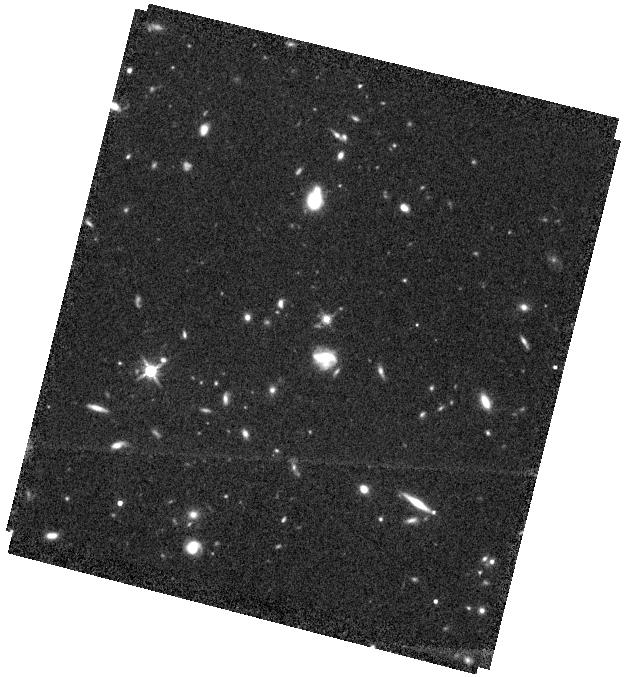
Target: RM634
Instrument: WFC3/IR
Filter: F140W
Exposure: 37 min
Observation ID: hst_15849_22_wfc3_ir_f140w_ie2k22

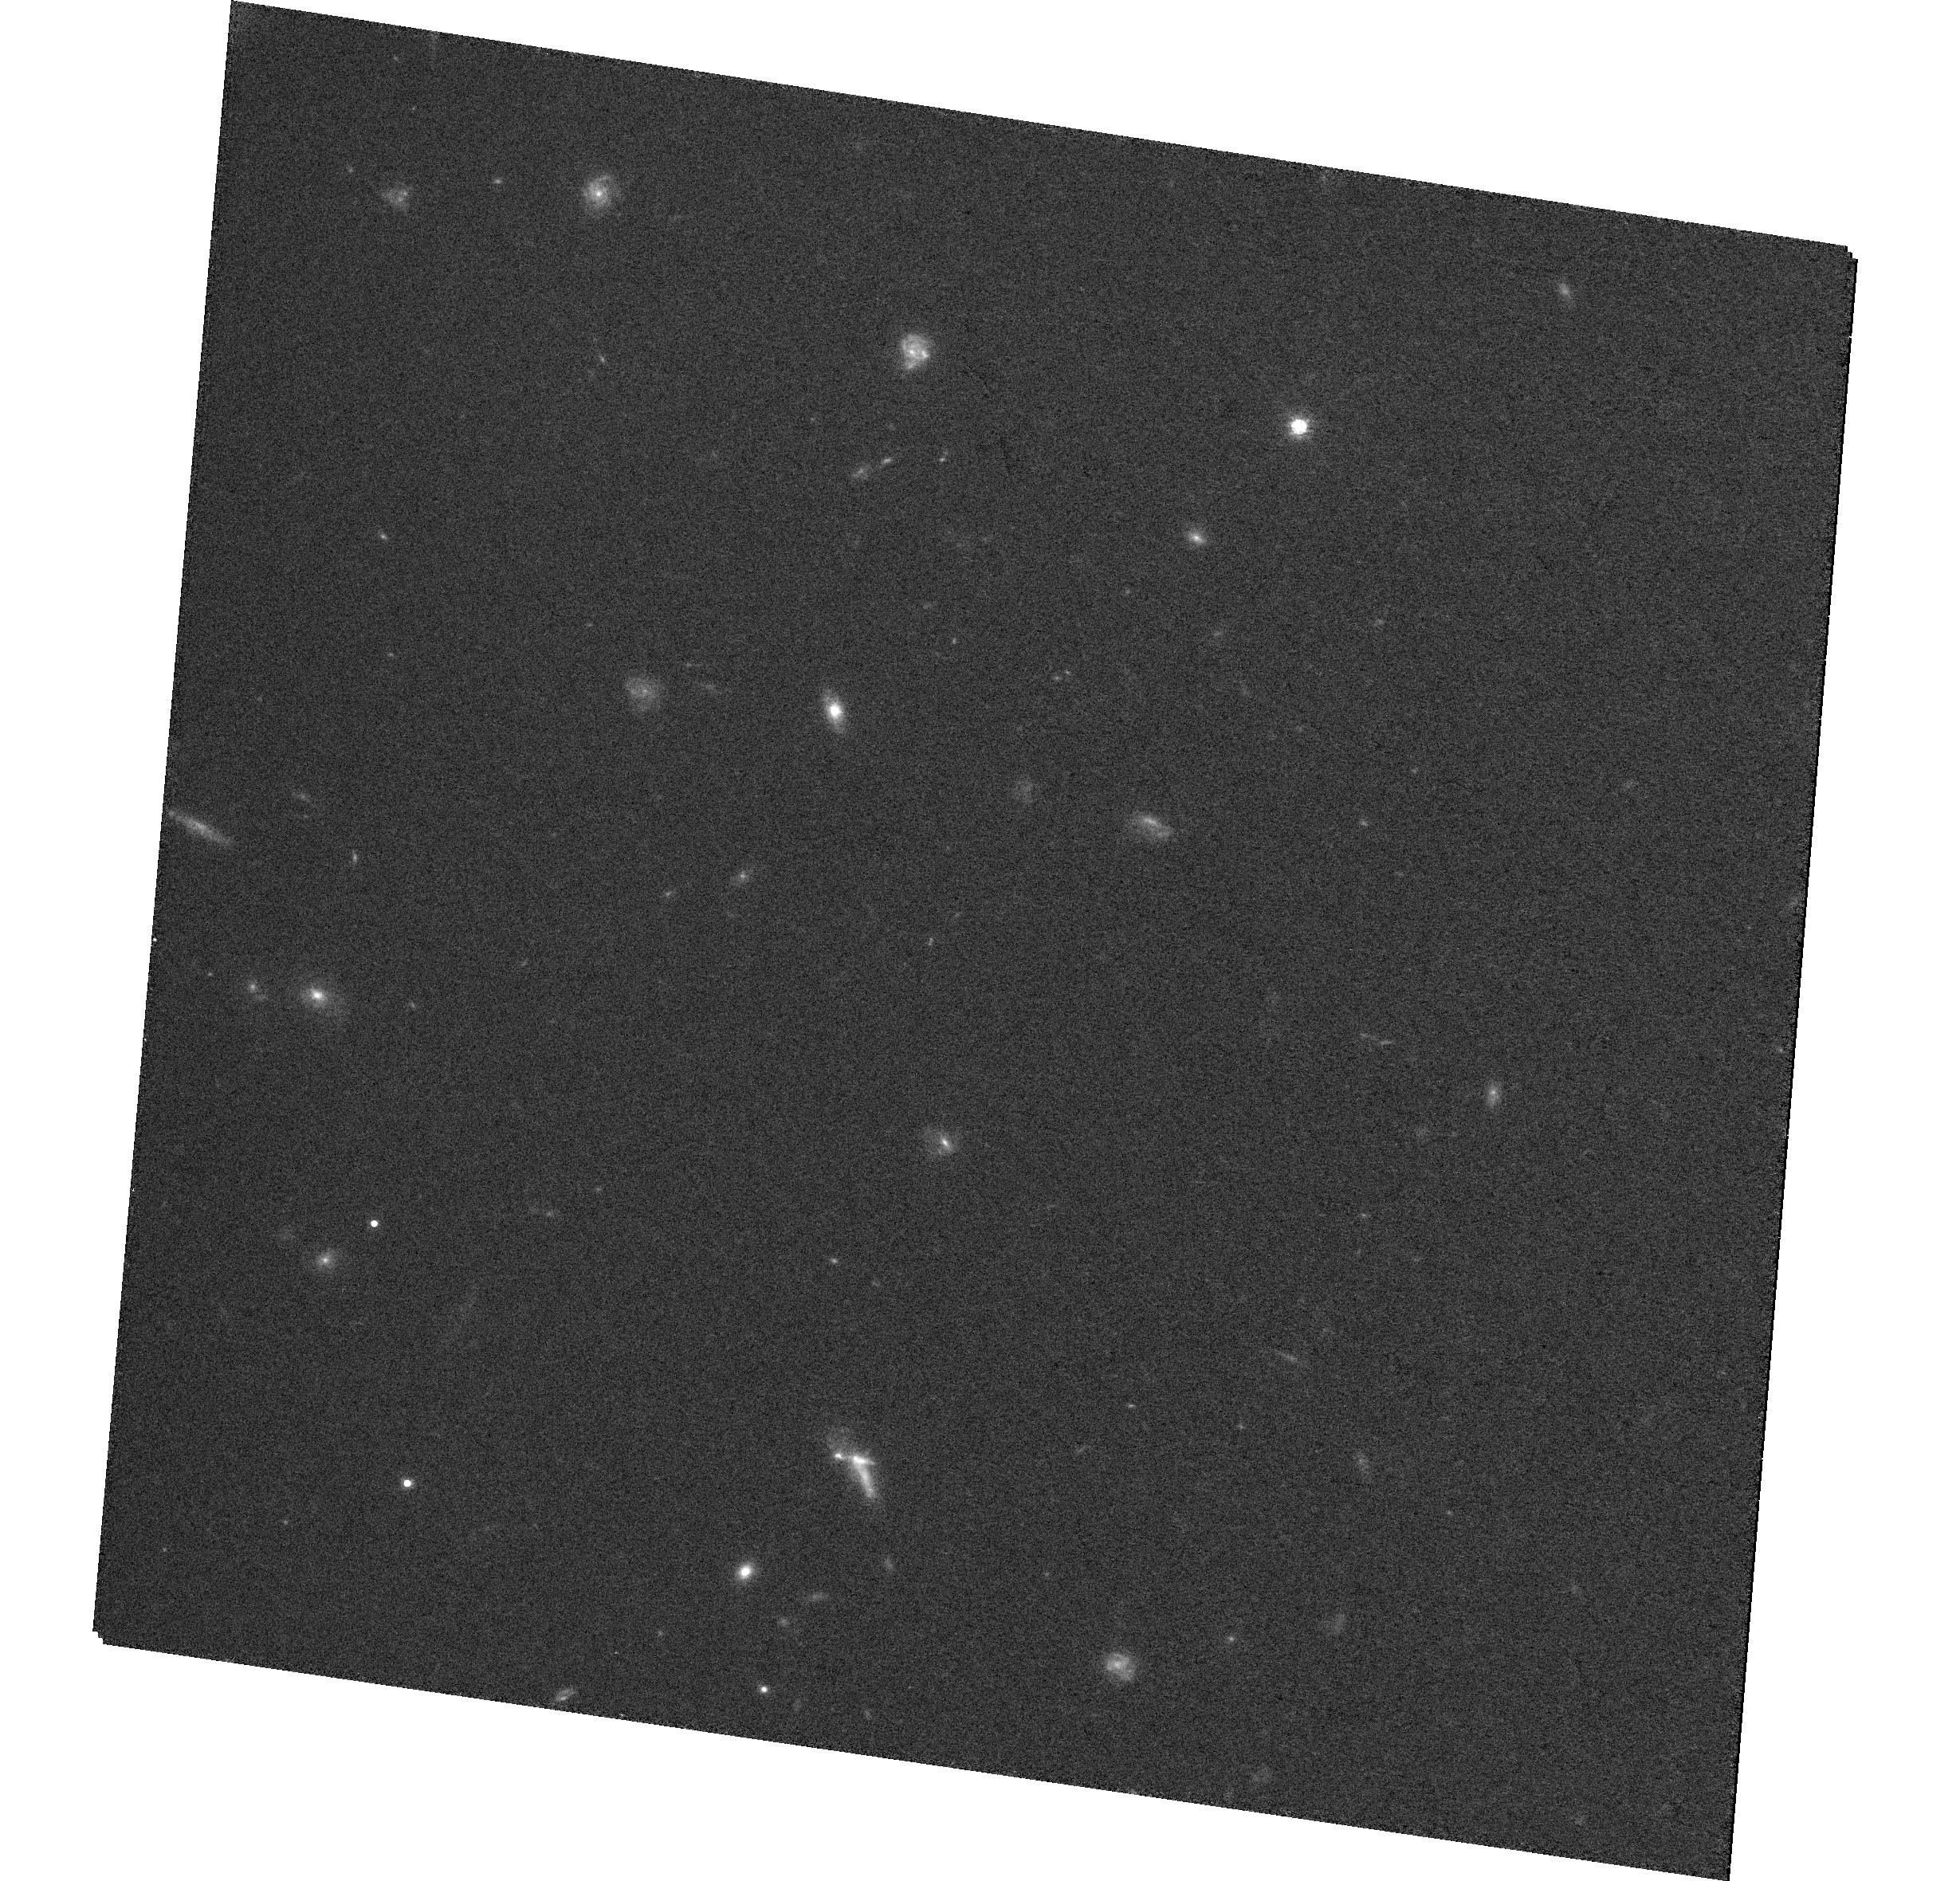
Target: RM589
Instrument: WFC3/UVIS
Filter: F814W
Exposure: 35 min
Observation ID: hst_15849_28_wfc3_uvis_f814w_ie2k28

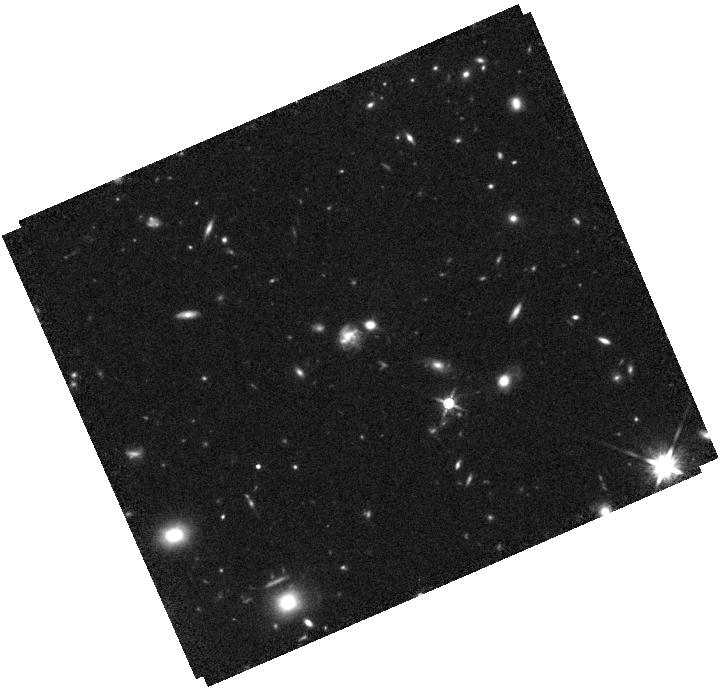
Target: RM551
Instrument: WFC3/IR
Filter: F140W
Exposure: 37 min
Observation ID: hst_15849_25_wfc3_ir_f140w_ie2k25

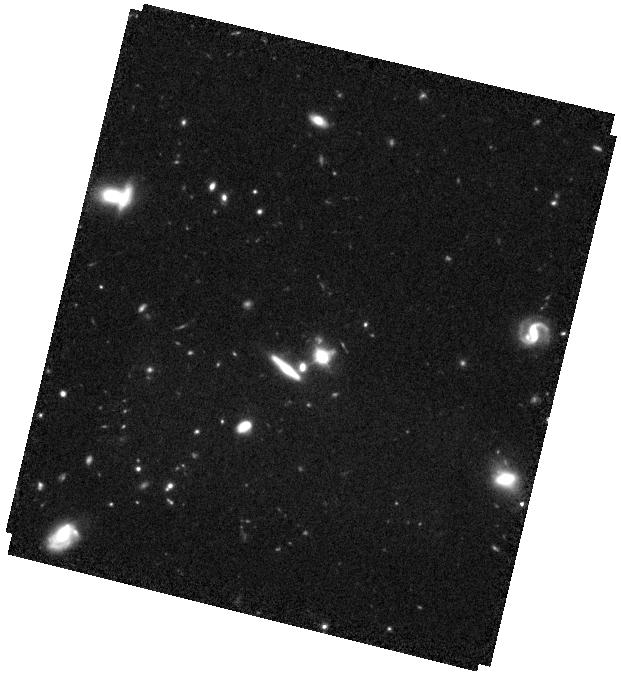
Target: RM267
Instrument: WFC3/IR
Filter: F110W
Exposure: 37 min
Observation ID: hst_15849_19_wfc3_ir_f110w_ie2k19

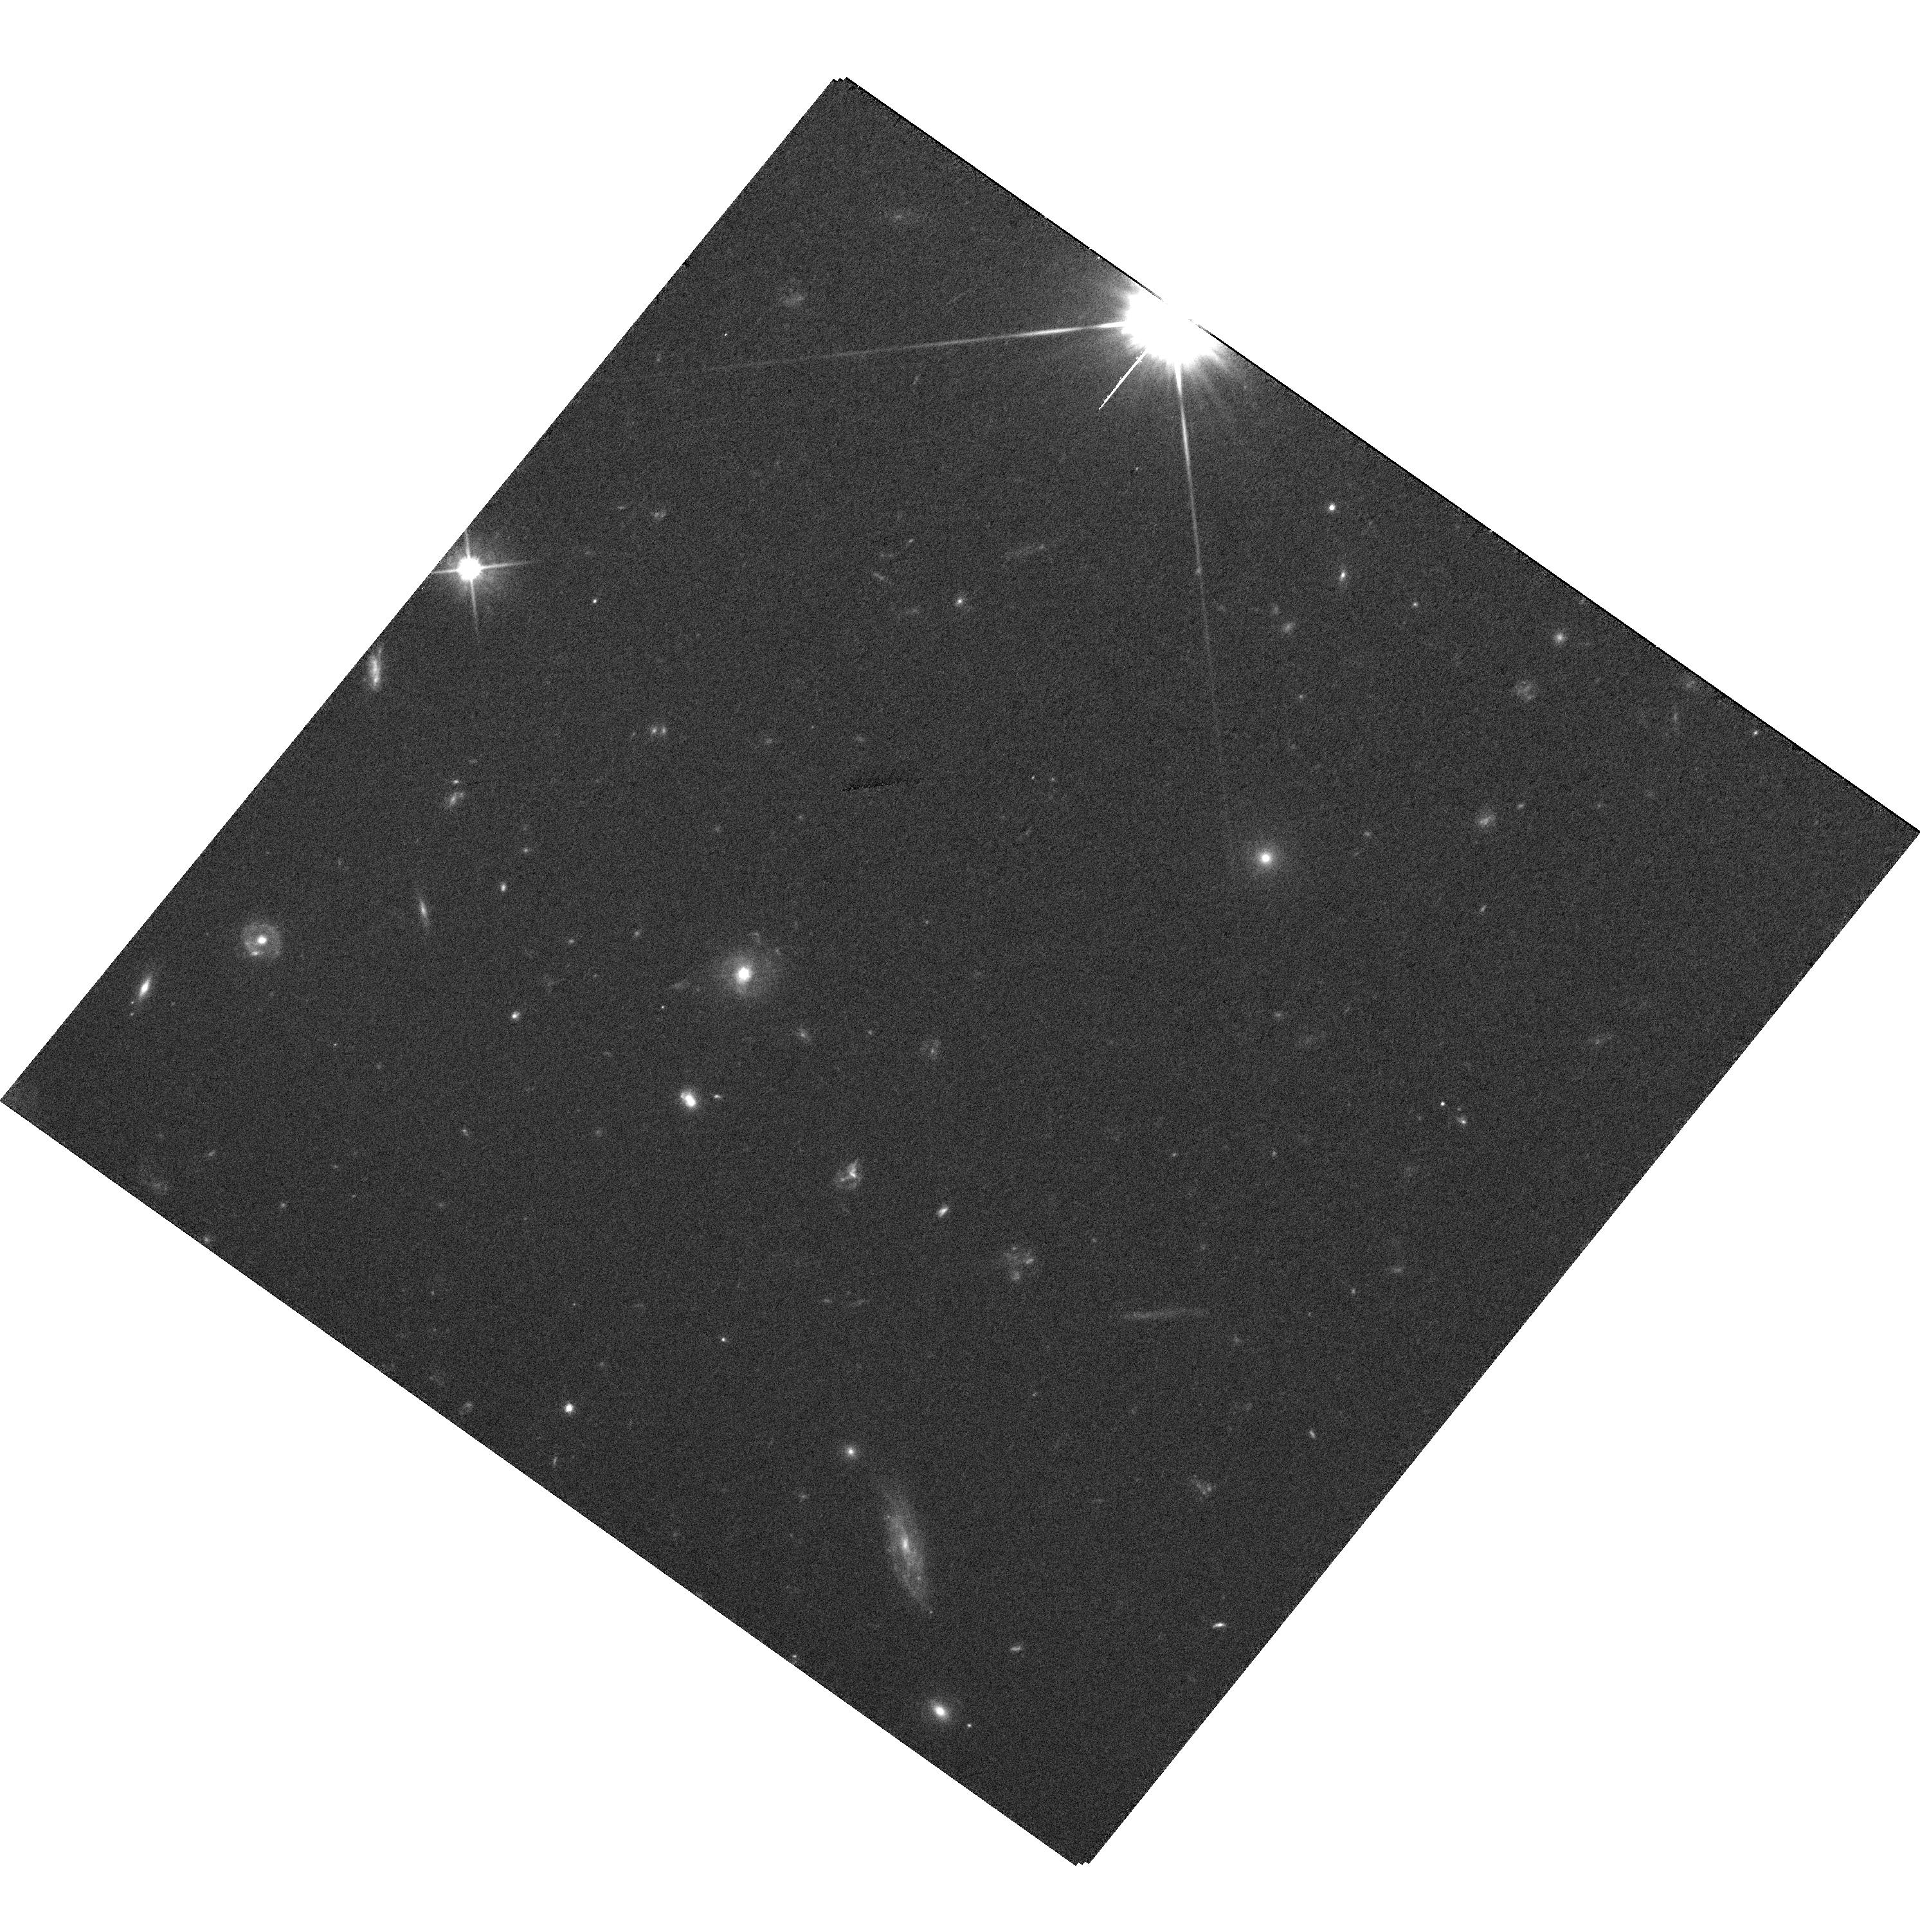
Target: RM371
Instrument: WFC3/UVIS
Filter: F606W
Exposure: 35 min
Observation ID: hst_15849_13_wfc3_uvis_f606w_ie2k13

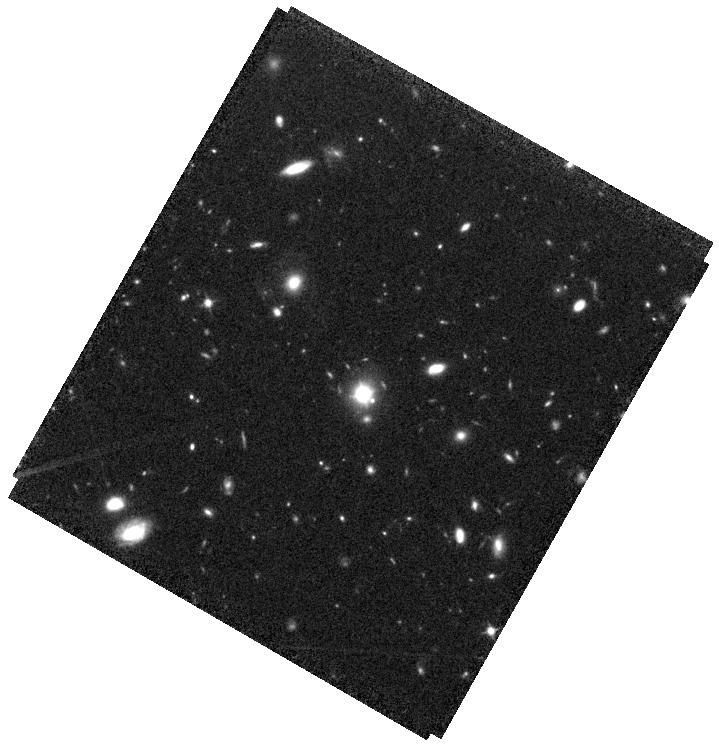
Target: RM305
Instrument: WFC3/IR
Filter: F110W
Exposure: 37 min
Observation ID: hst_15849_16_wfc3_ir_f110w_ie2k16

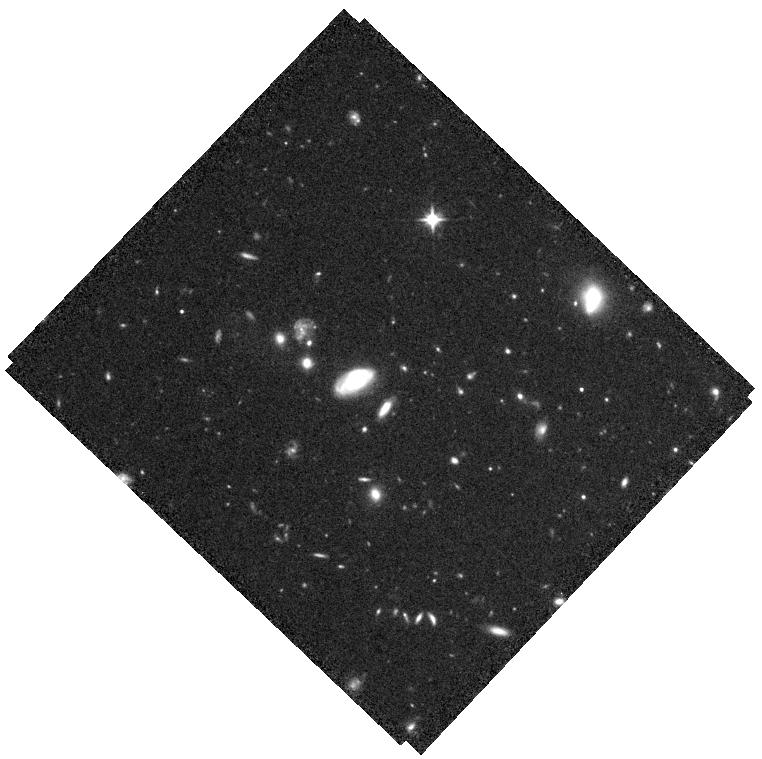
Target: RM191
Instrument: WFC3/IR
Filter: F110W
Exposure: 37 min
Observation ID: hst_15849_10_wfc3_ir_f110w_ie2k10

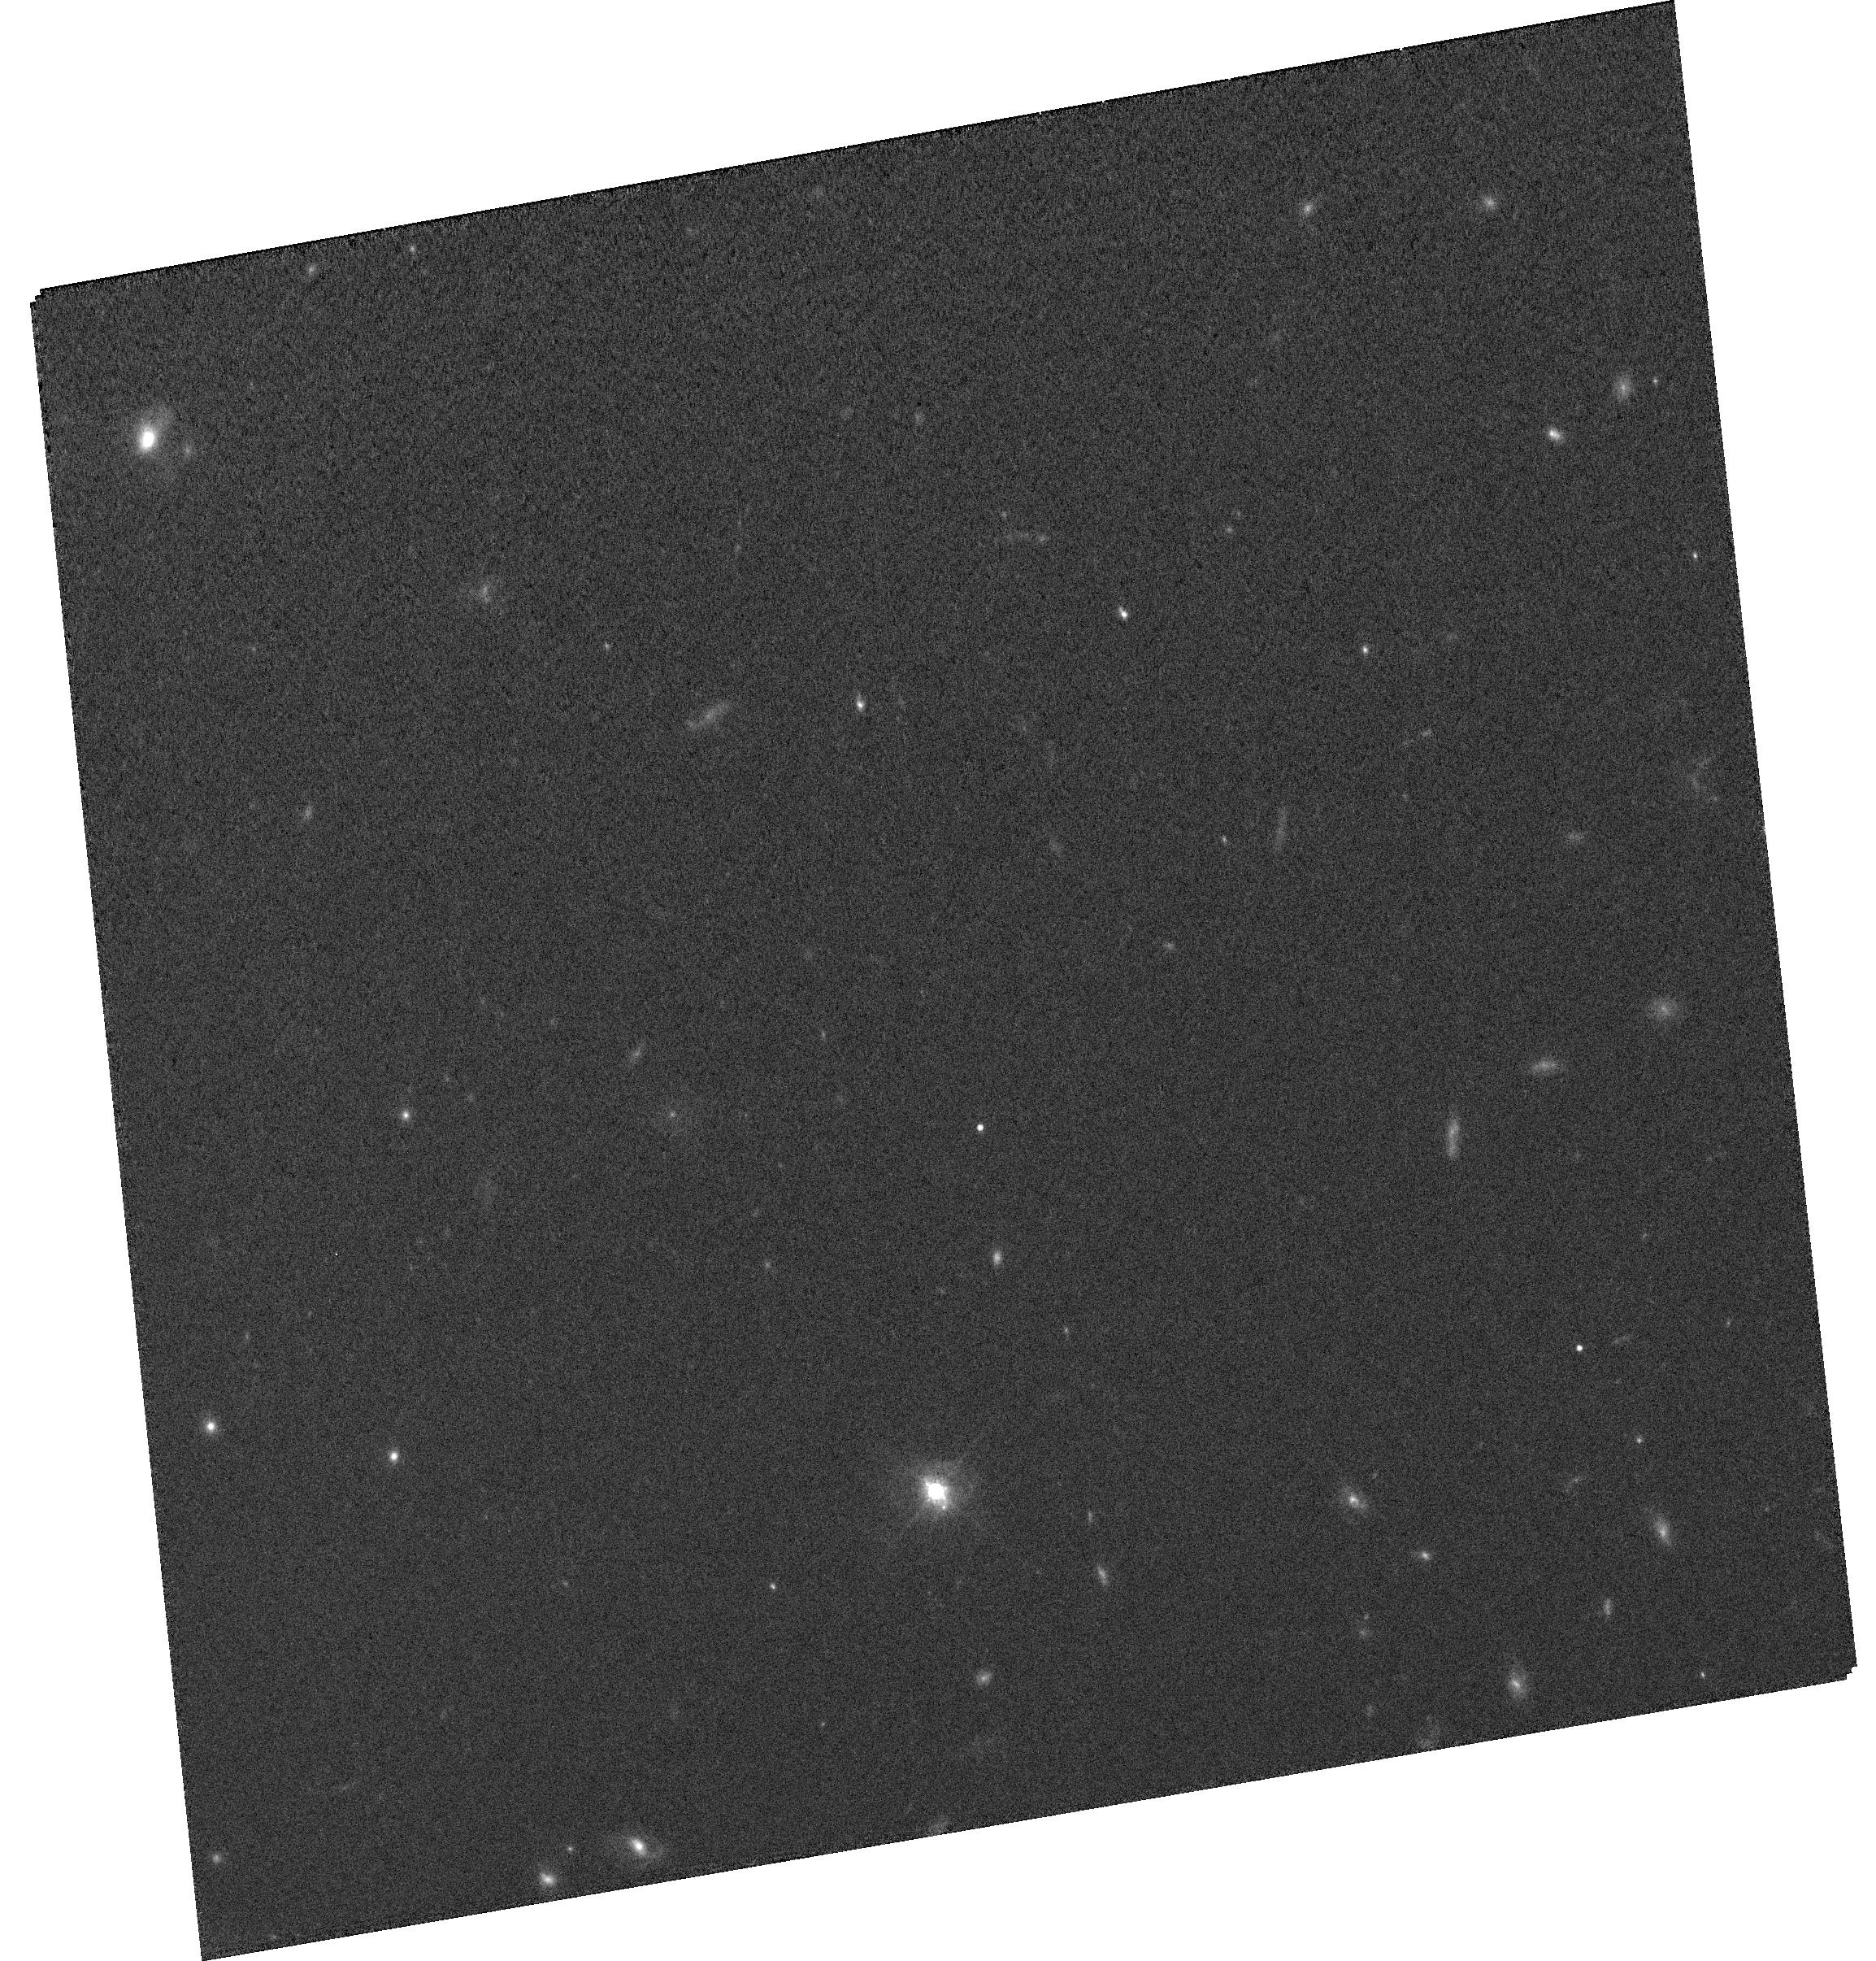
Target: RM316
Instrument: WFC3/UVIS
Filter: F814W
Exposure: 33 min
Observation ID: hst_15849_24_wfc3_uvis_f814w_ie2k24

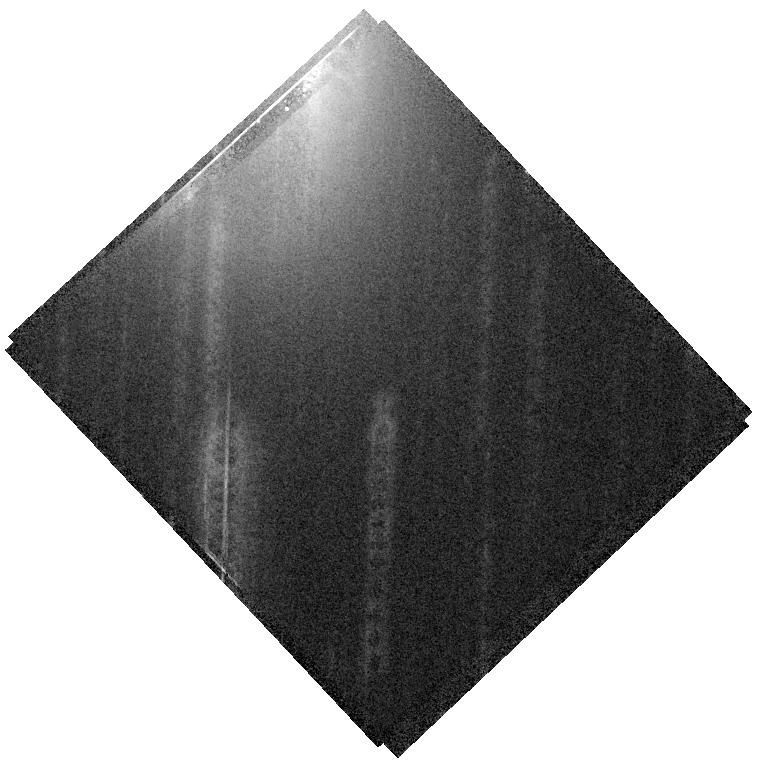
Target: RM776
Instrument: WFC3/IR
Filter: F110W
Exposure: 31 min
Observation ID: hst_15849_01_wfc3_ir_f110w_ie2k01

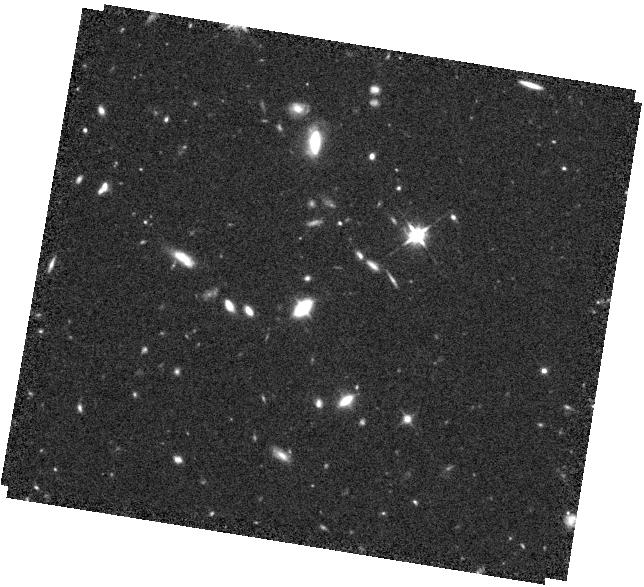
Target: RM177
Instrument: WFC3/IR
Filter: F110W
Exposure: 37 min
Observation ID: hst_15849_15_wfc3_ir_f110w_ie2k15

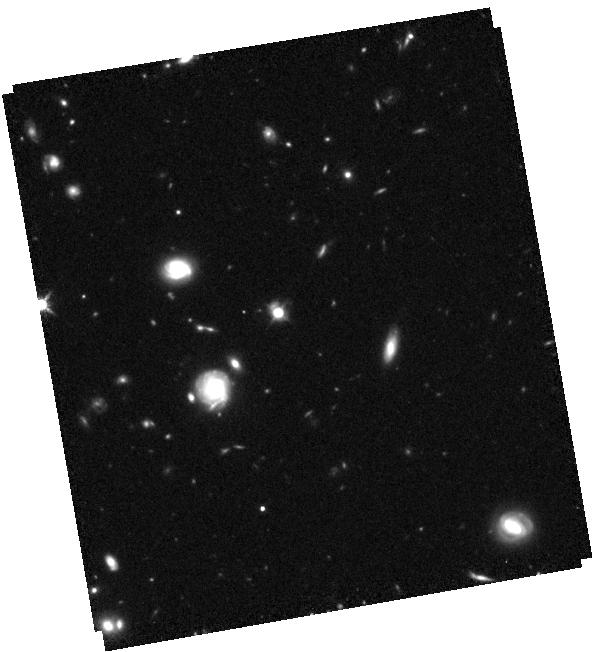
Target: RM300
Instrument: WFC3/IR
Filter: F140W
Exposure: 37 min
Observation ID: hst_15849_21_wfc3_ir_f140w_ie2k21

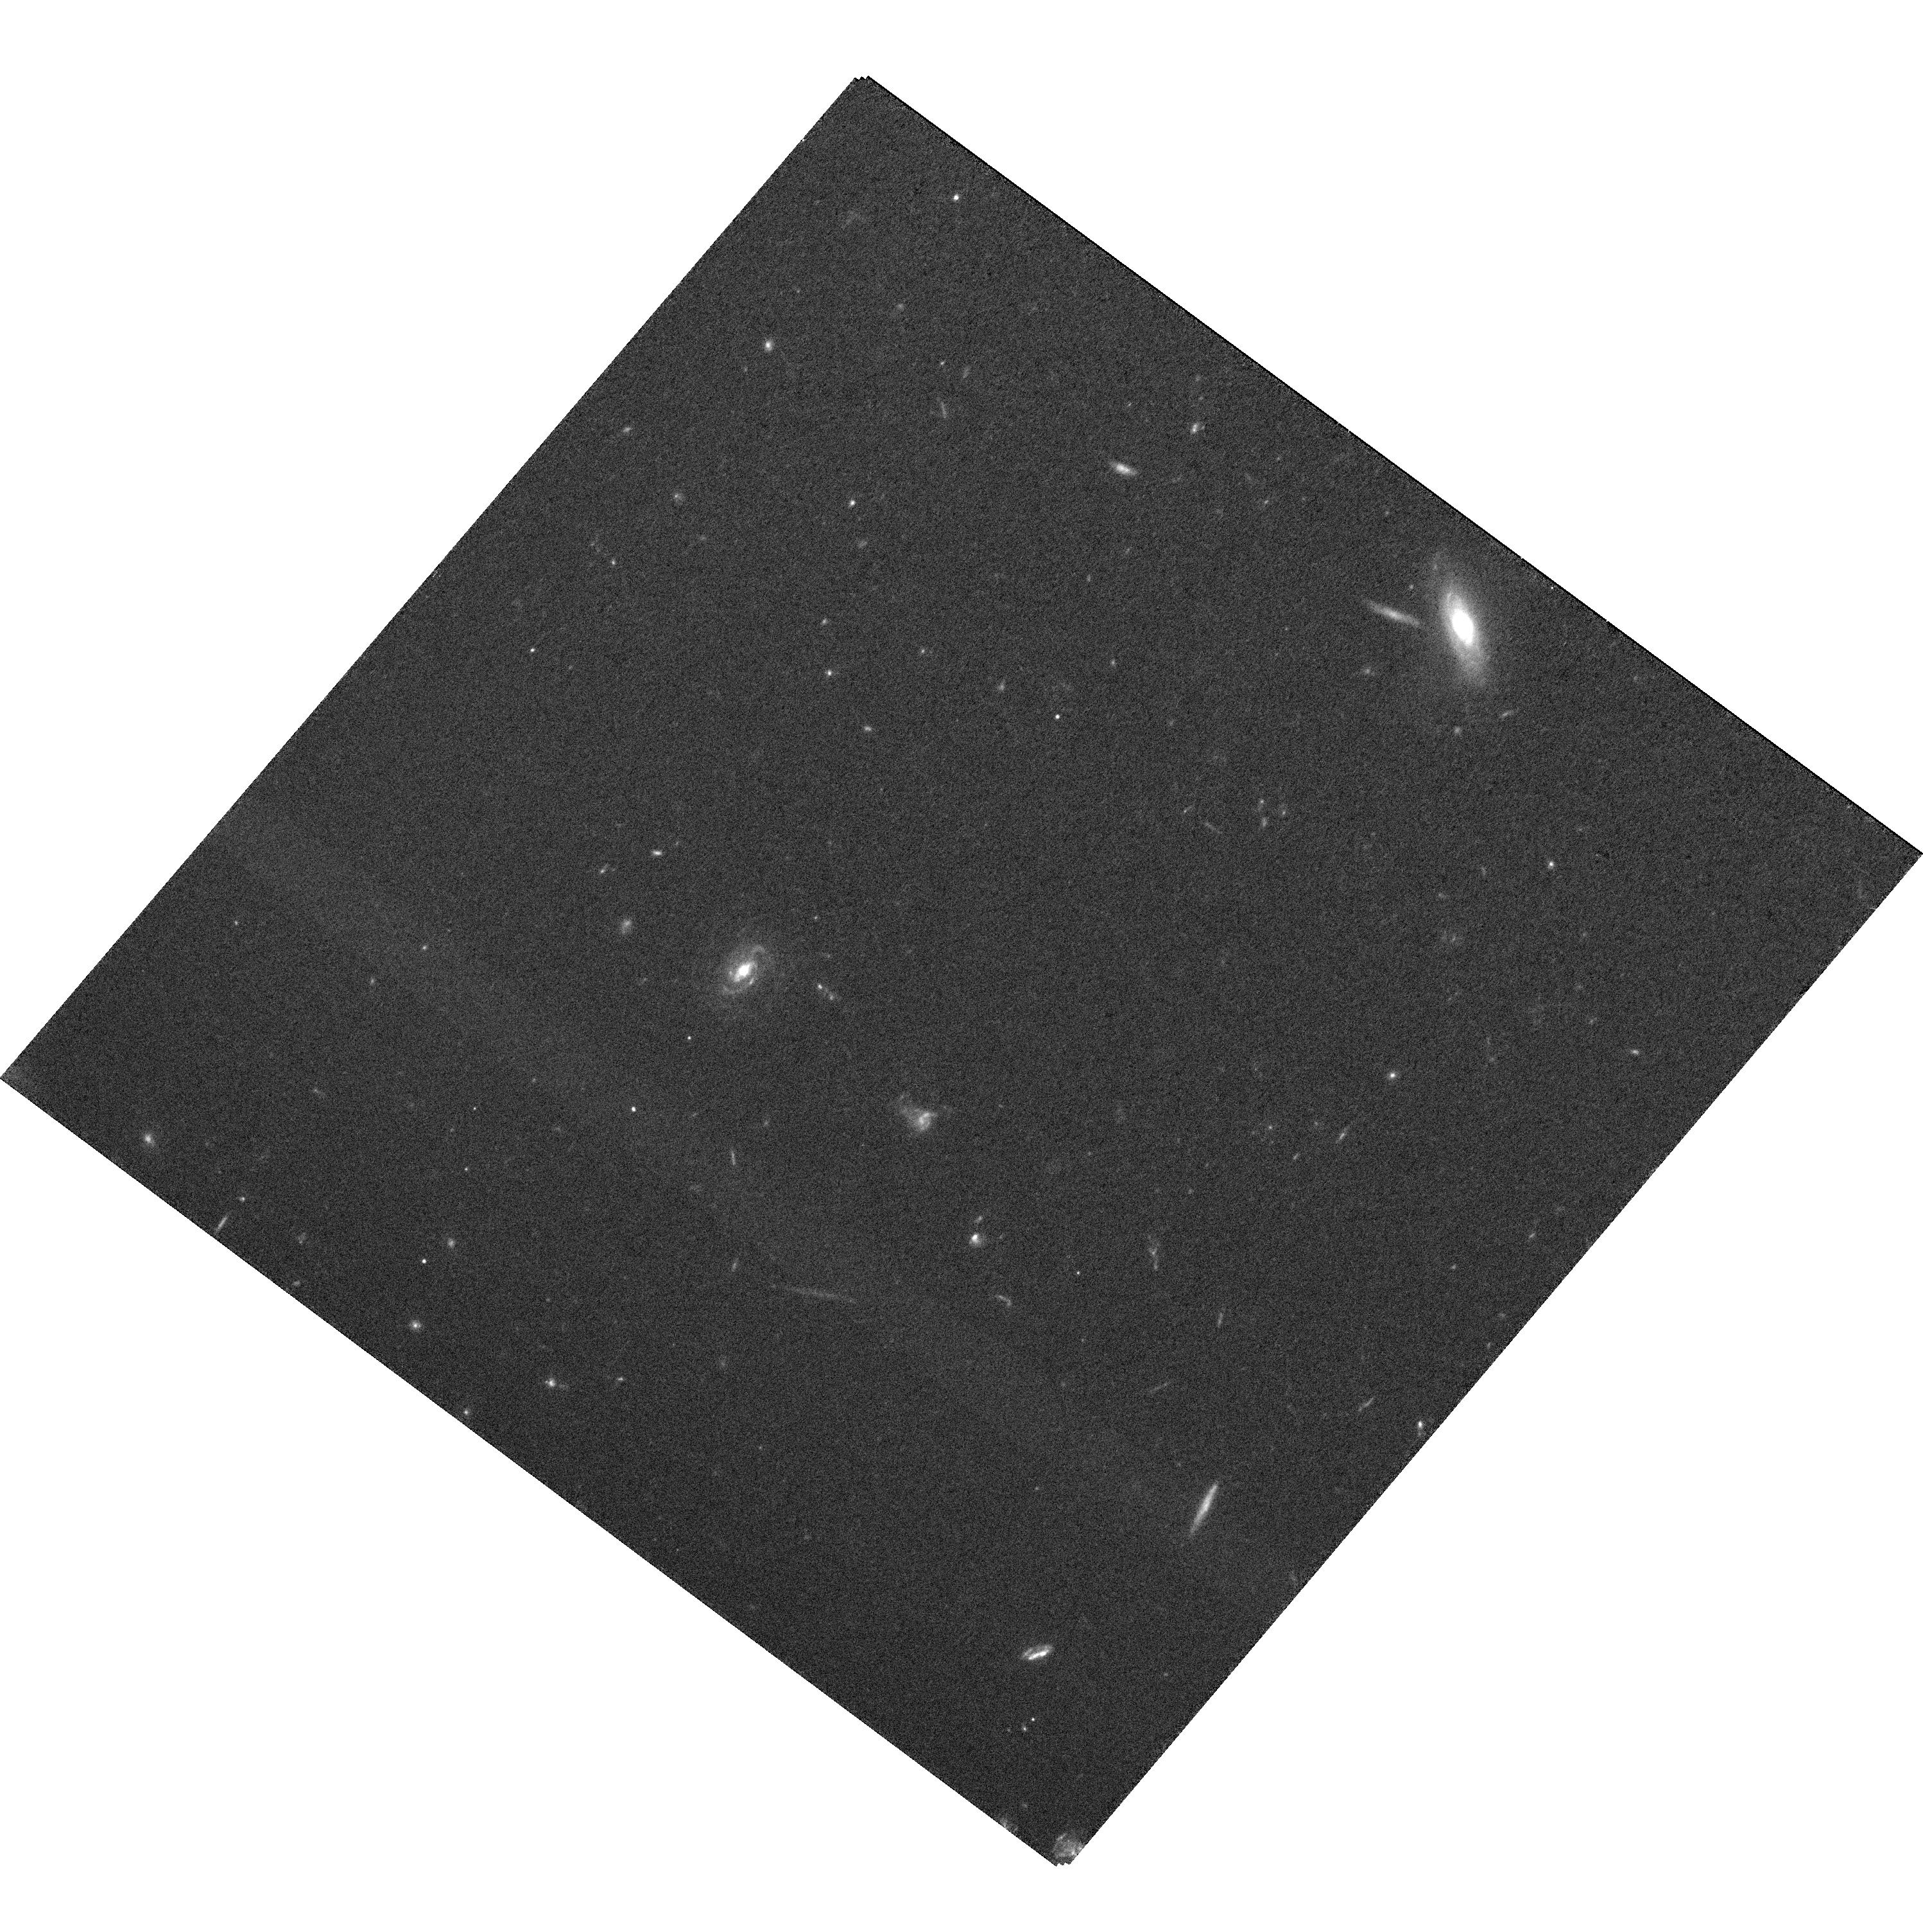
Target: RM301
Instrument: WFC3/UVIS
Filter: F606W
Exposure: 35 min
Observation ID: hst_15849_17_wfc3_uvis_f606w_ie2k17

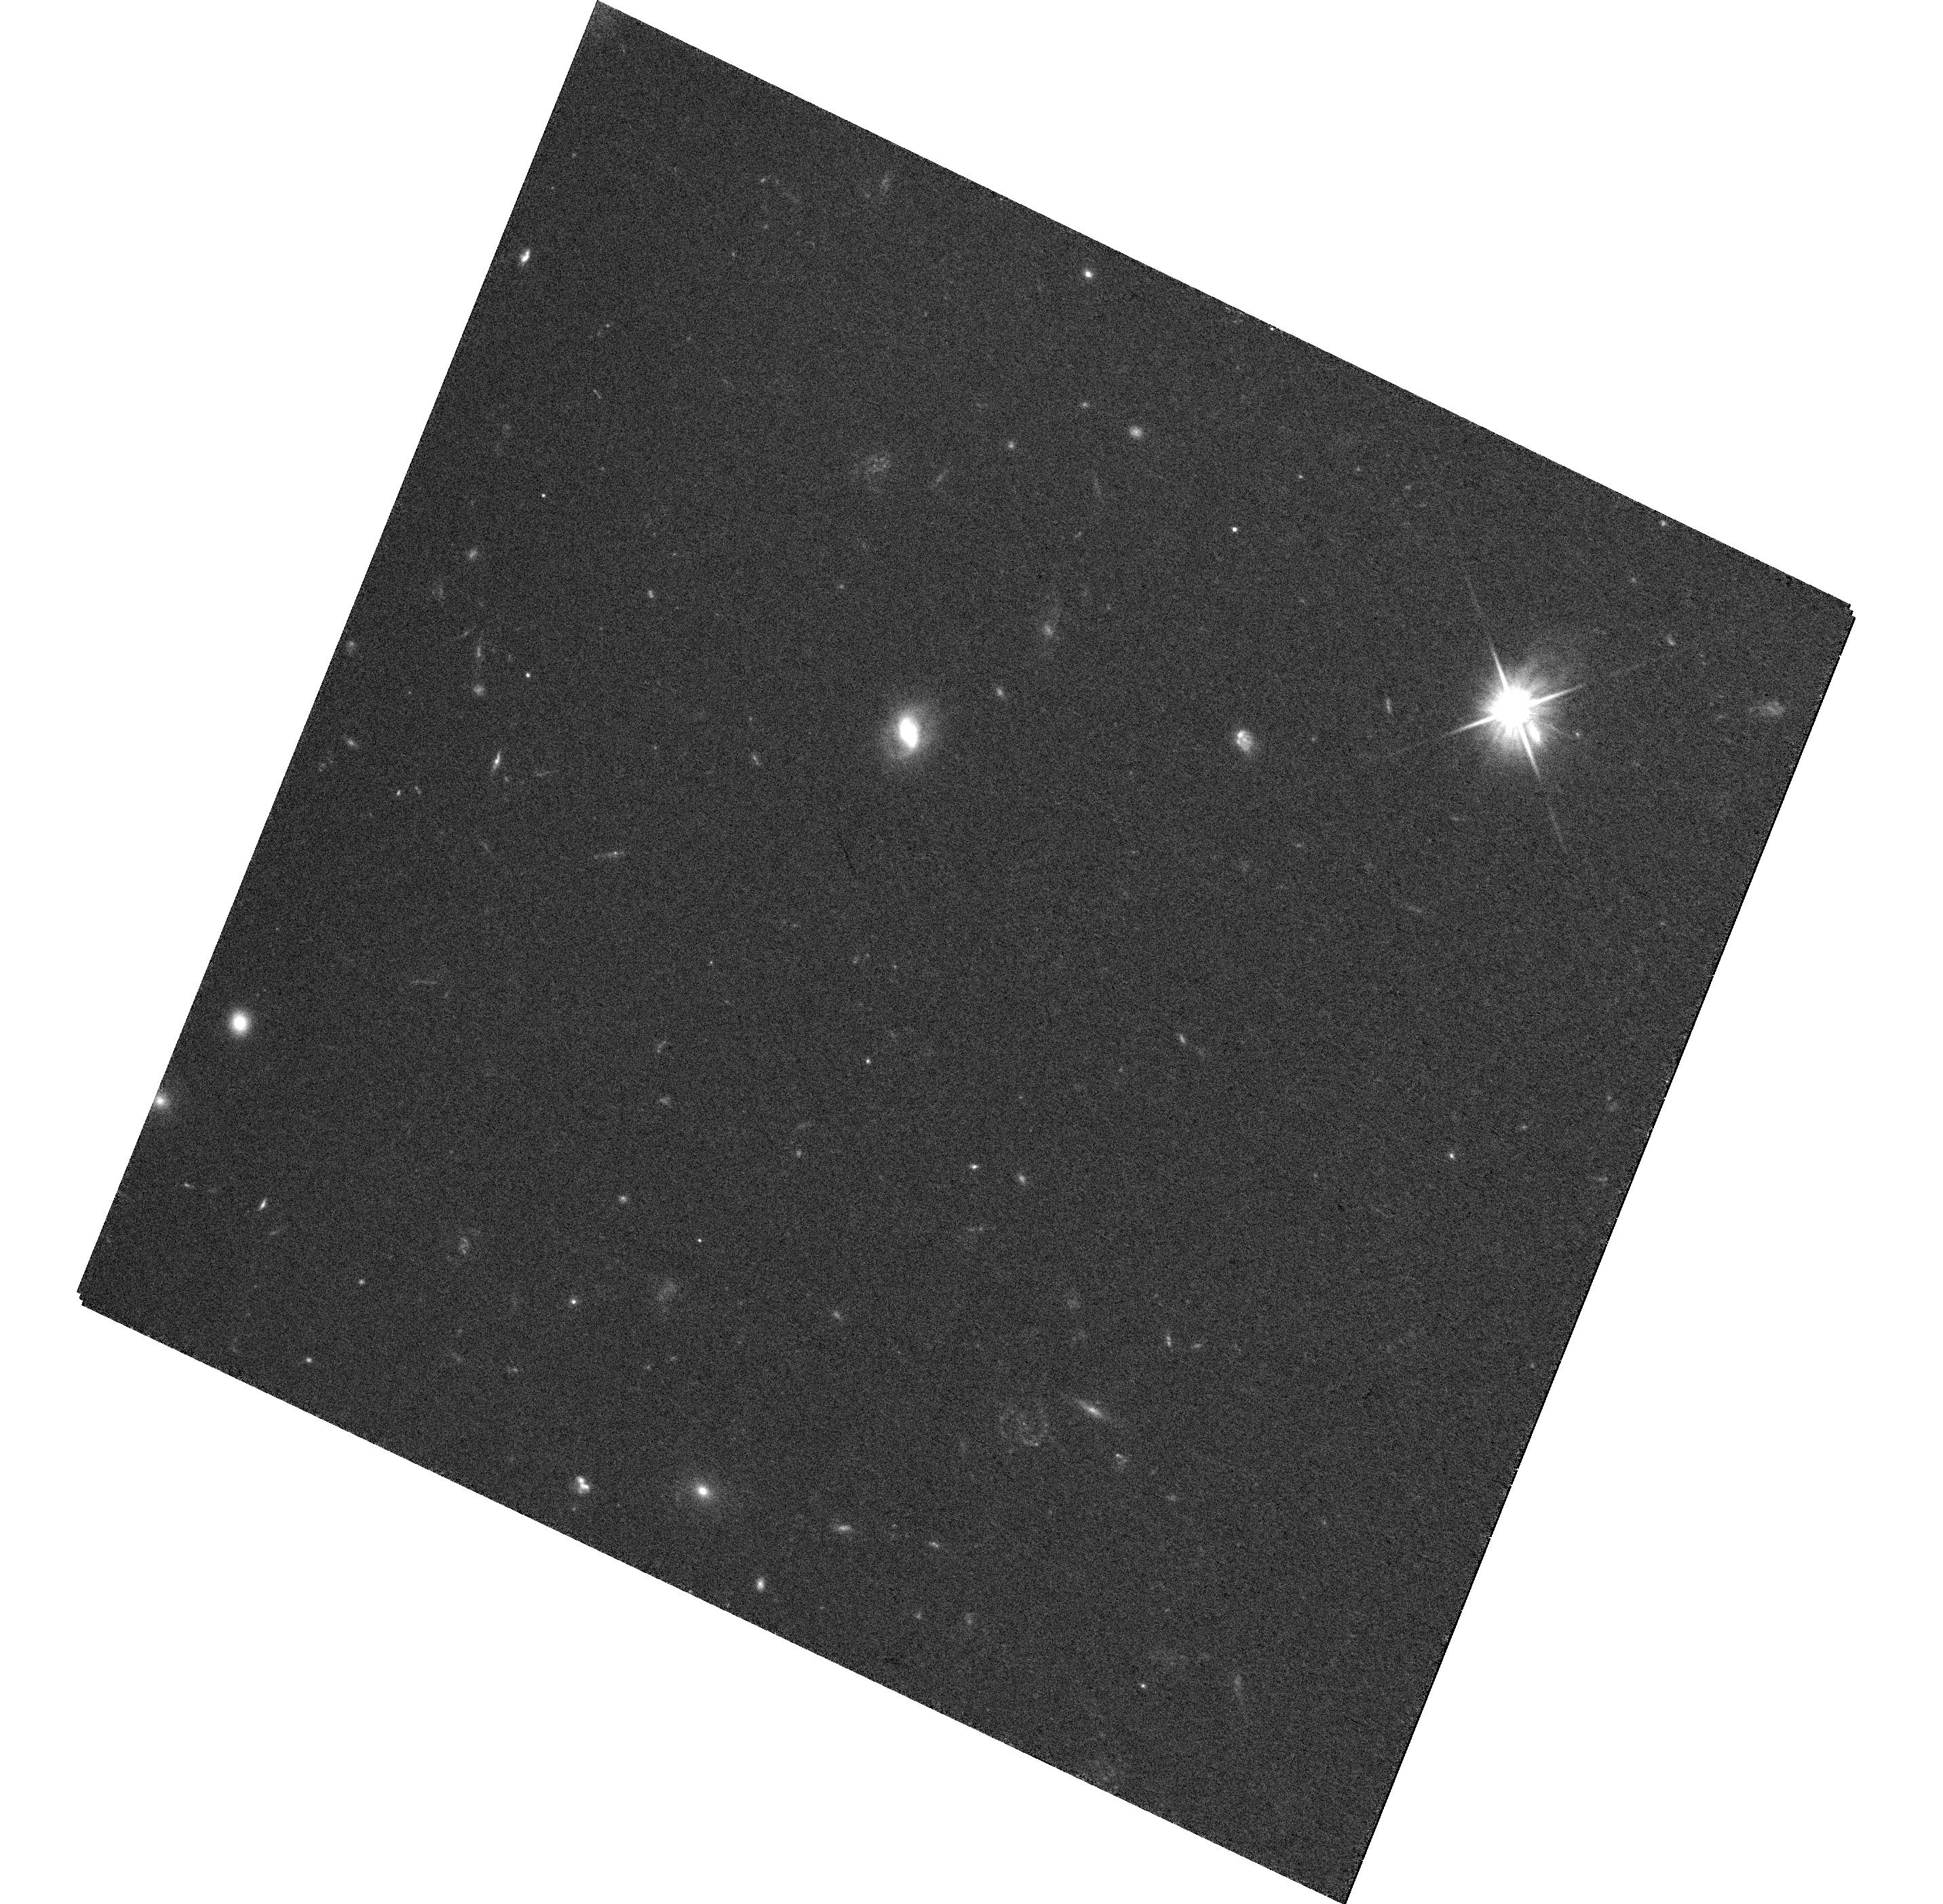
Target: RM781
Instrument: WFC3/UVIS
Filter: F606W
Exposure: 35 min
Observation ID: hst_15849_06_wfc3_uvis_f606w_ie2k06

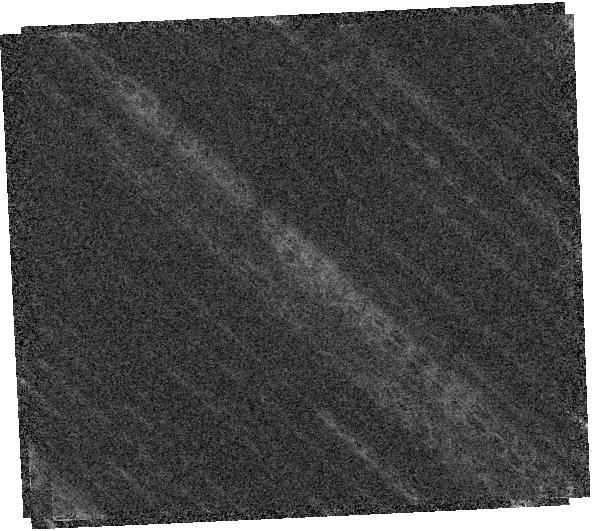
Target: RM033
Instrument: WFC3/IR
Filter: F140W
Exposure: 31 min
Observation ID: hst_15849_26_wfc3_ir_f140w_ie2k26

Host galaxy properties of z~0.5 AGN with direct reverberation mapping black hole masses (PI: Shen, Yue)

We propose WFC3 IR and UVIS (rest-frame optical) imaging for a unique sample of 28 z=0.2-0.8 (average z~0.5) broad-line AGN with direct black hole (BH) mass measurements from reverberation mapping (RM) of the broad Hbeta line. Combined with 9 AGN from a previous HST program, this sample represents the first large statistical sample of AGN with reliable RM BH masses far beyond the local universe. It will serve as the benchmark sample to calibrate the broad-line region size-luminosity relation and the correlations between BH mass and host properties at z>0.3.